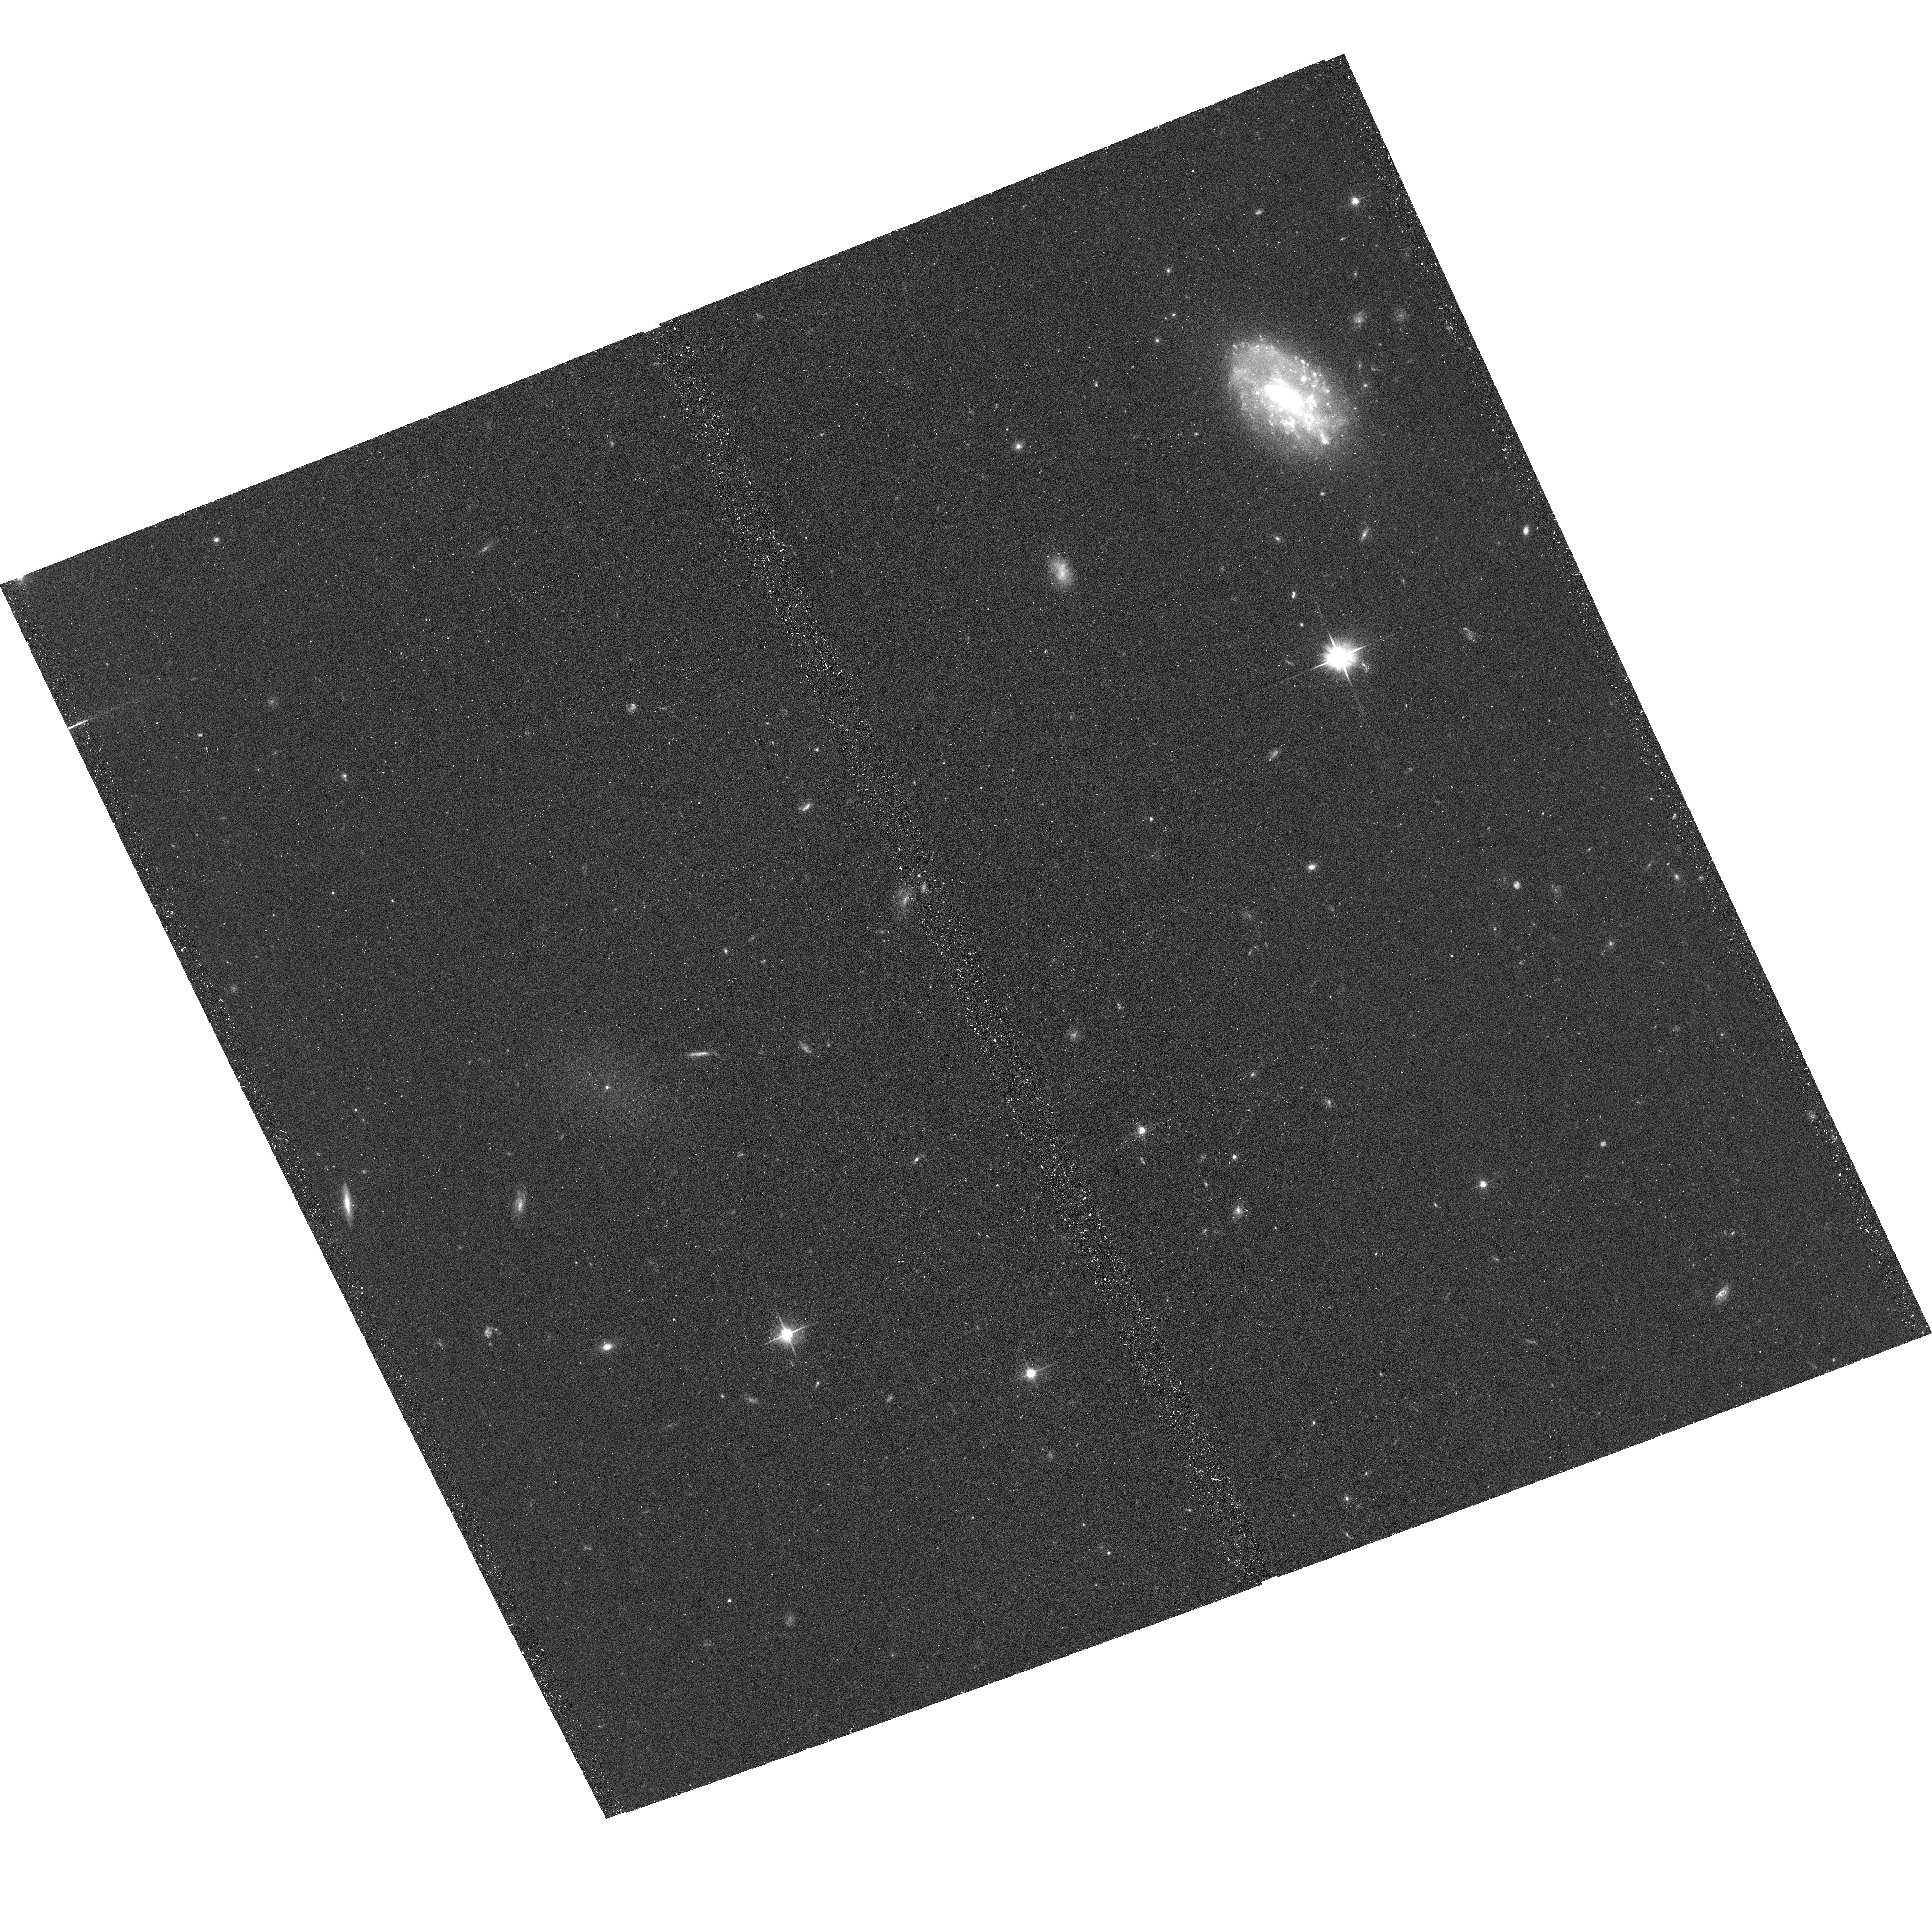
Target: NGC3384-DF1
Instrument: ACS/WFC
Filter: F606W
Exposure: 17 min
Observation ID: hst_14644_07_acs_wfc_f606w_jd5h07

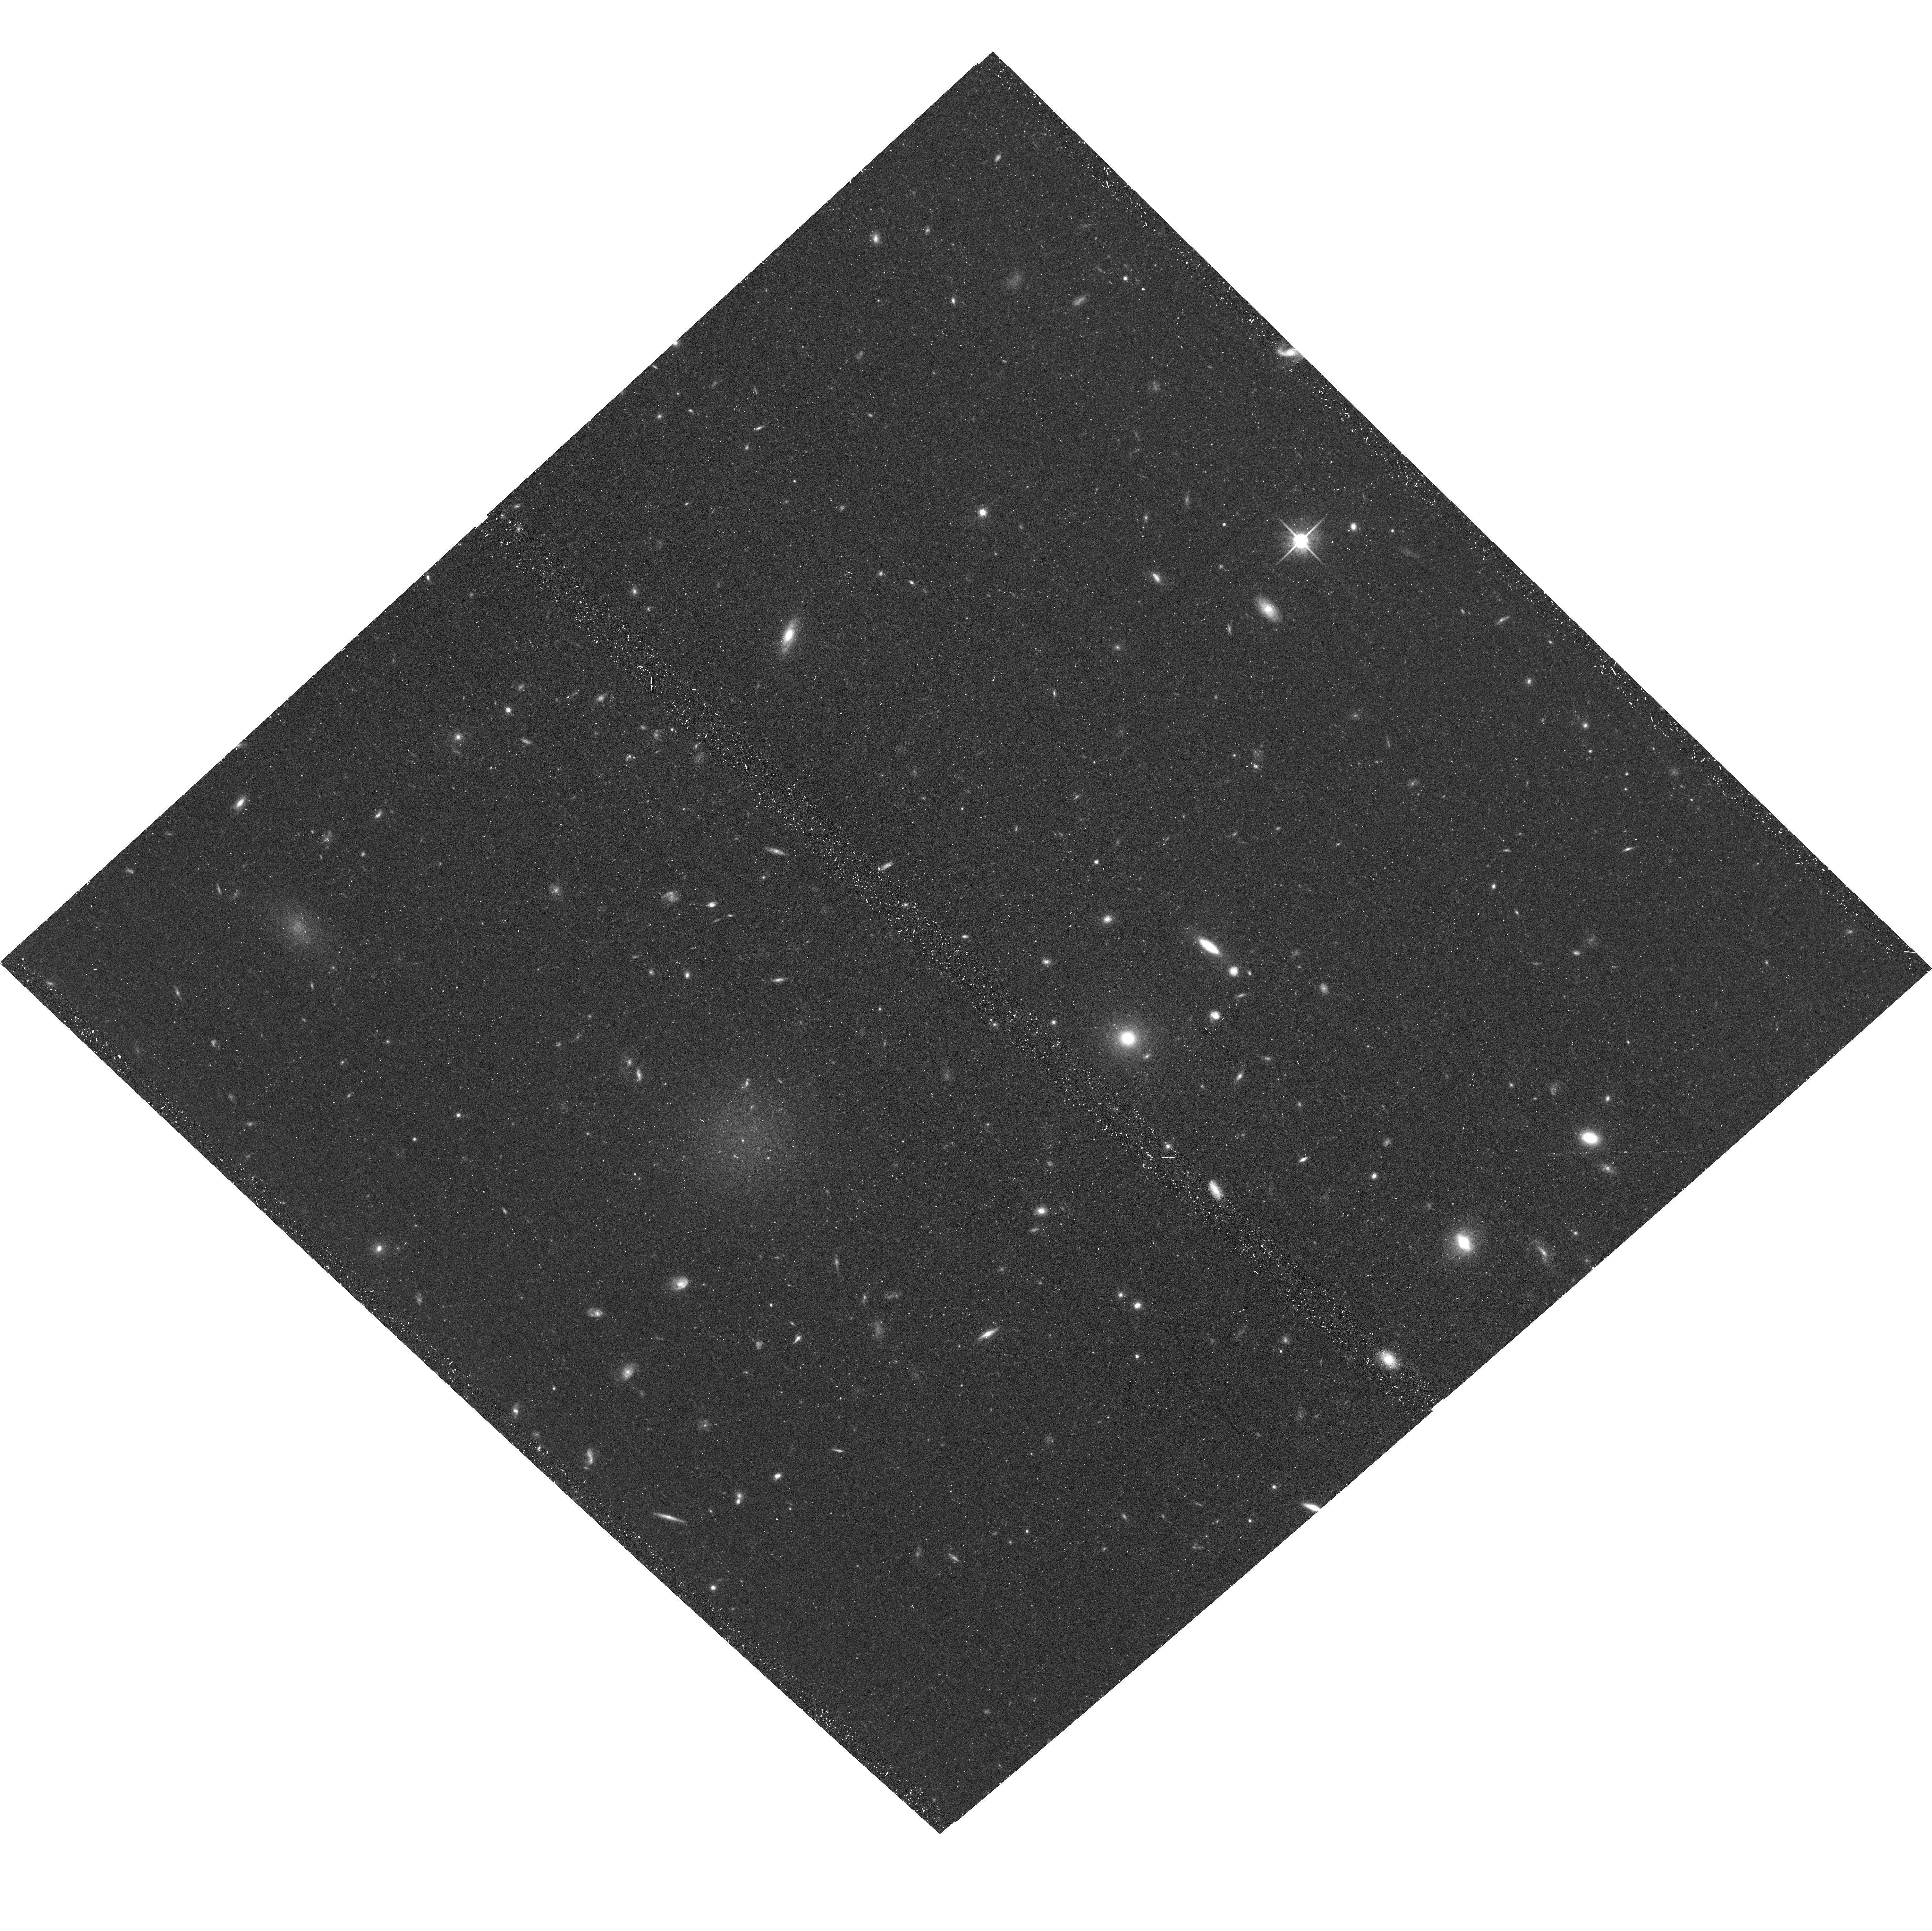
Target: NGC4258-DF2
Instrument: ACS/WFC
Filter: F814W
Exposure: 19 min
Observation ID: hst_14644_19_acs_wfc_f814w_jd5h19

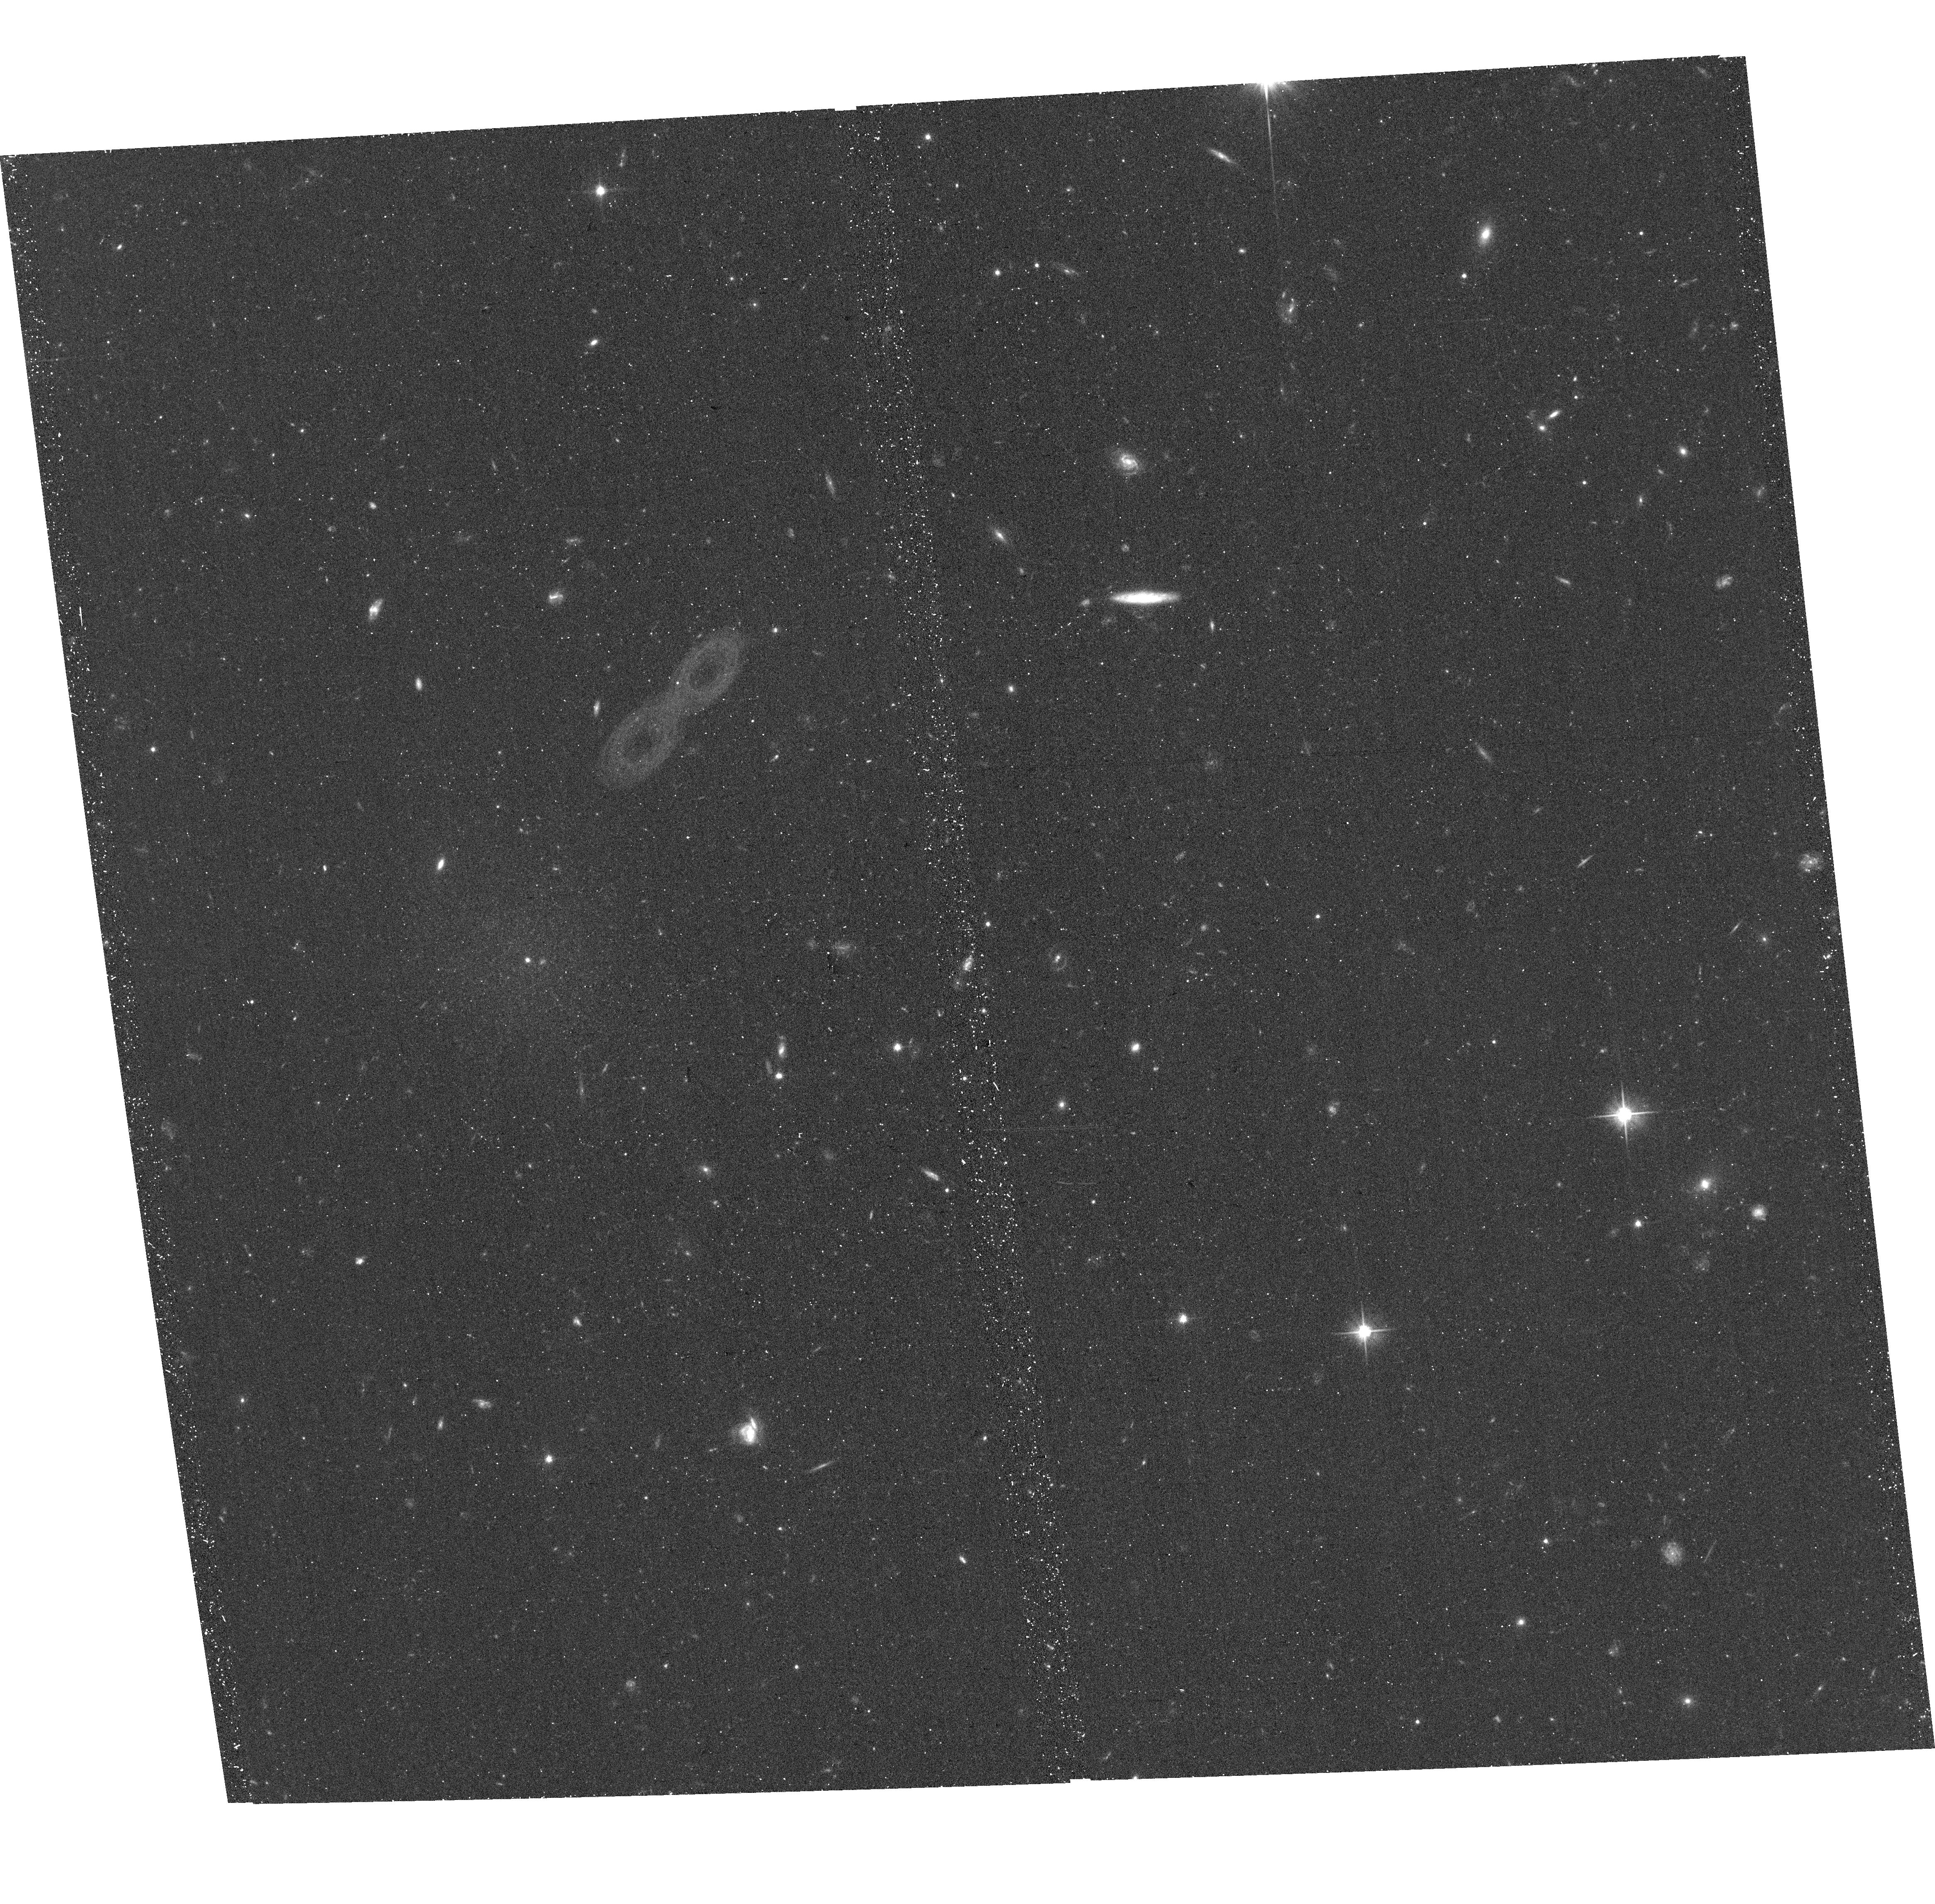
Target: NGC3384-DF5
Instrument: ACS/WFC
Filter: F606W
Exposure: 17 min
Observation ID: hst_14644_11_acs_wfc_f606w_jd5h11

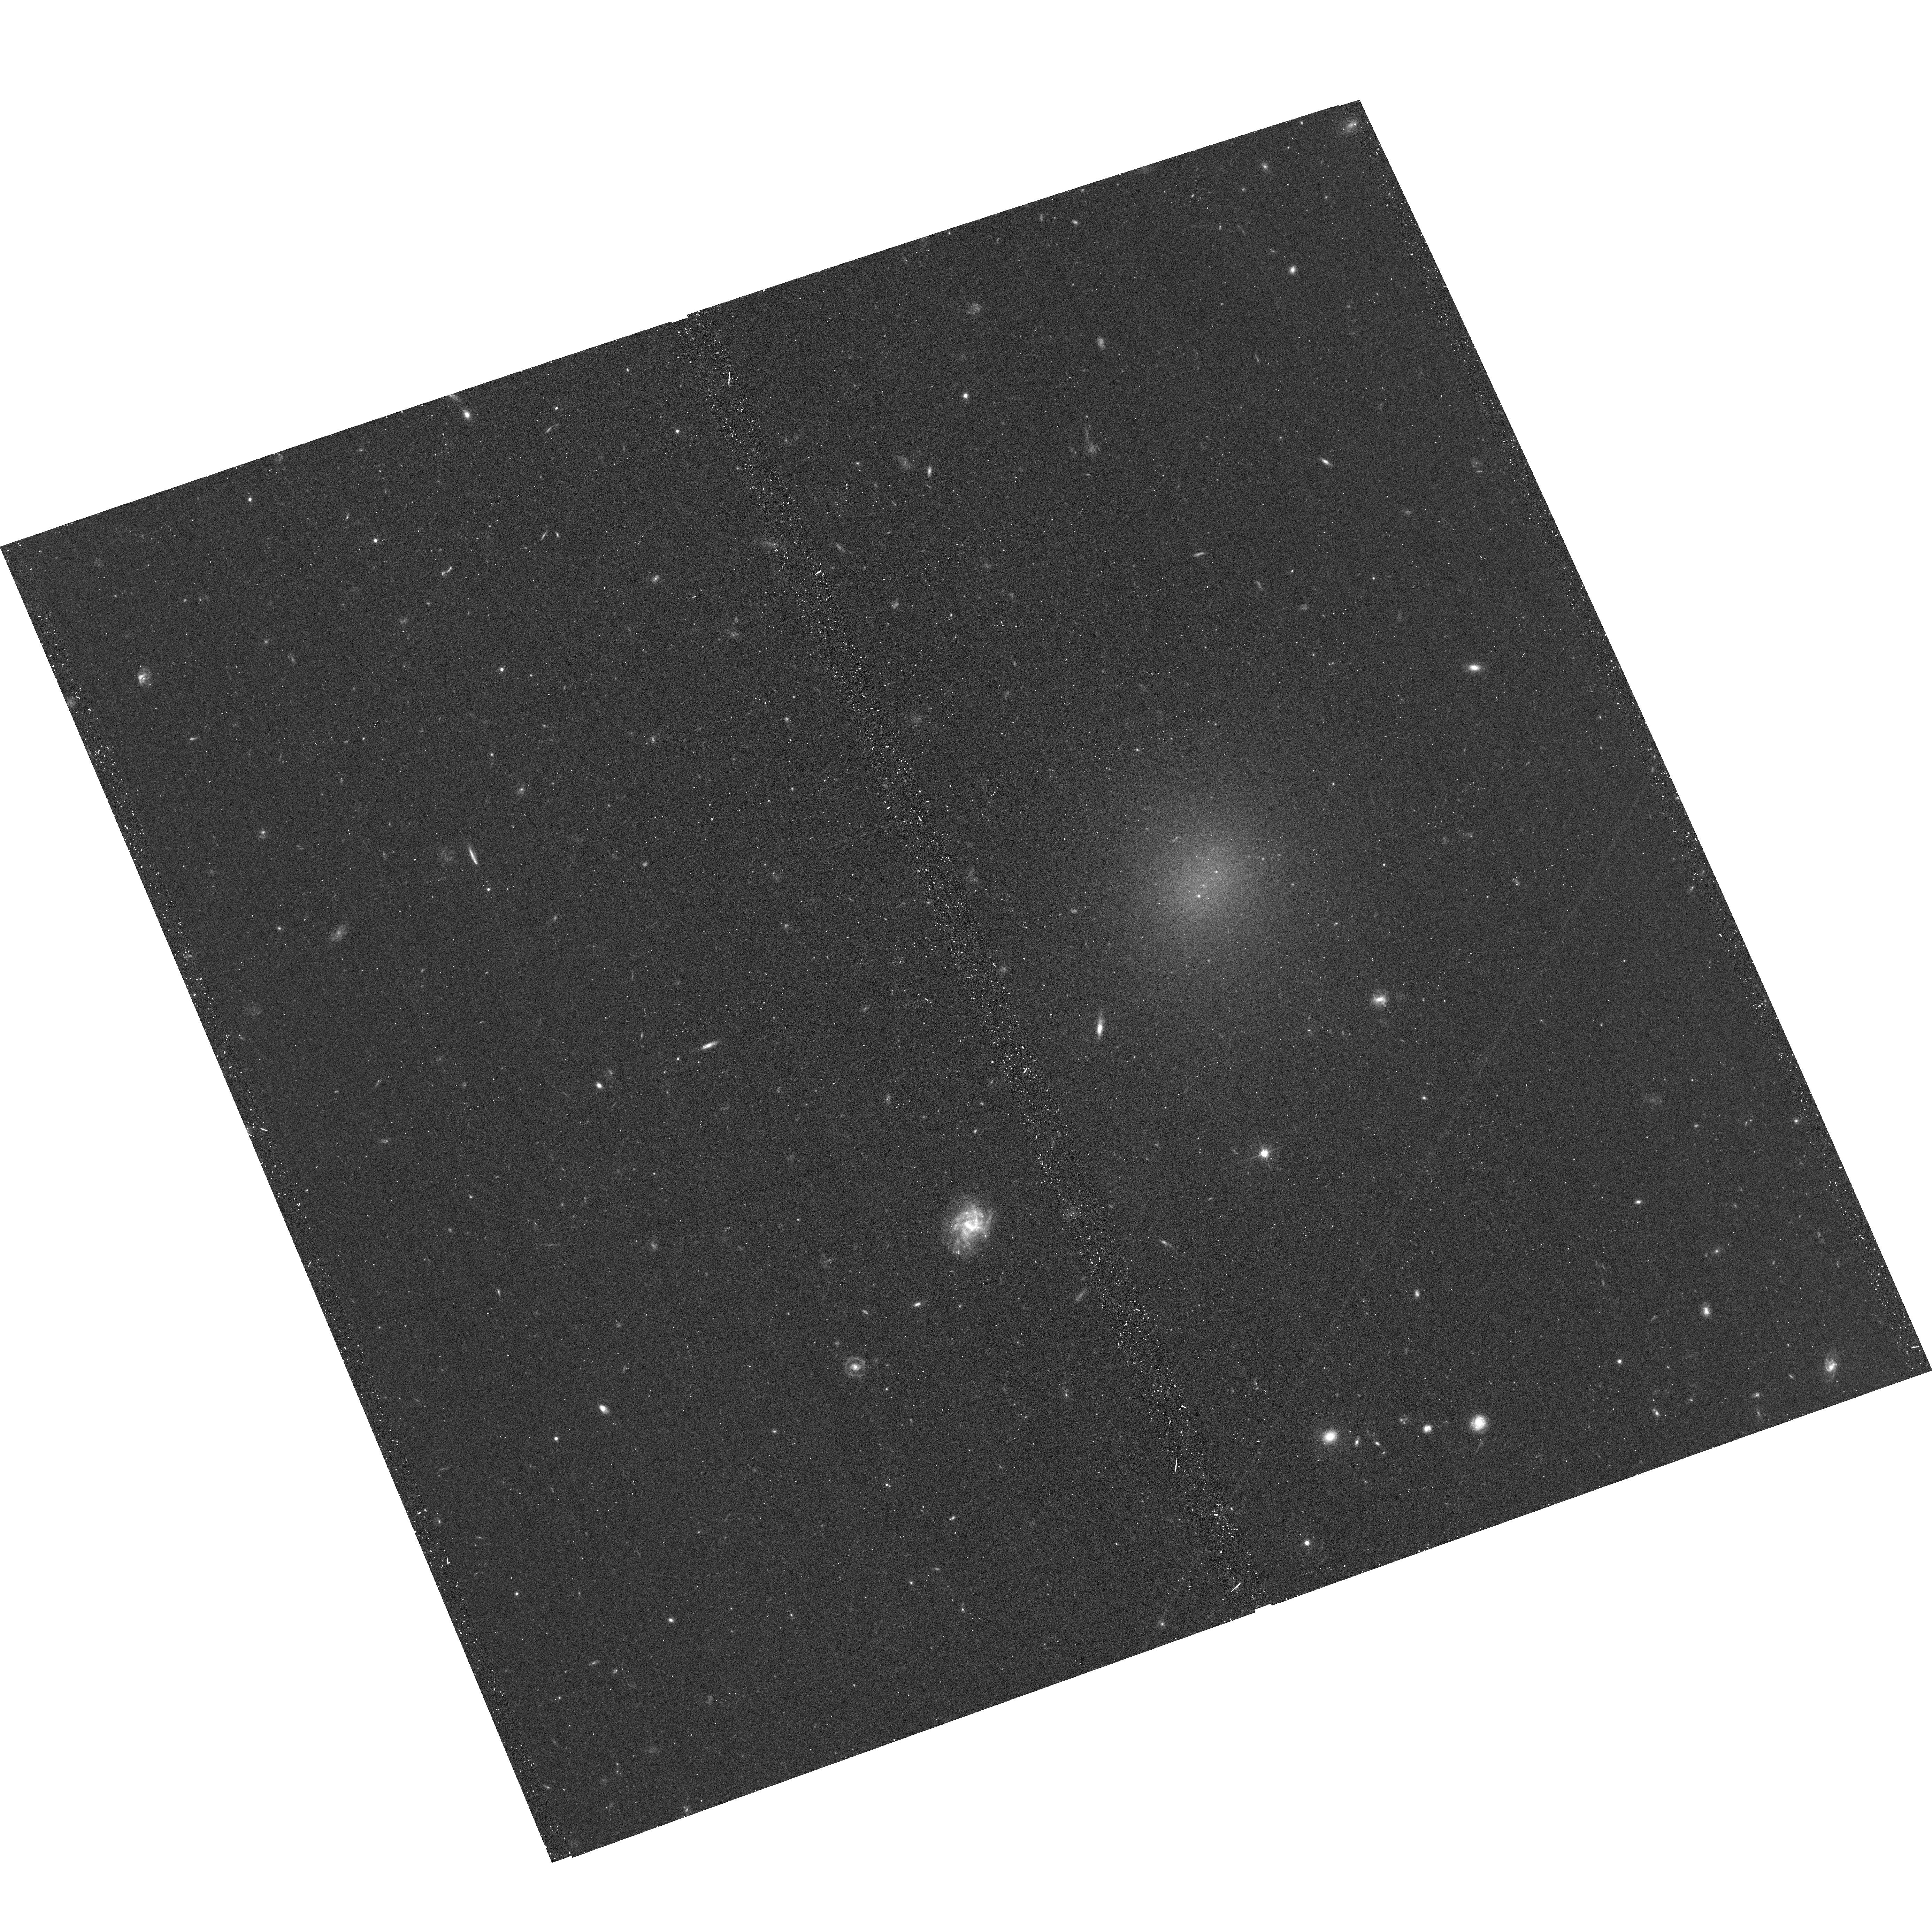
Target: NGC4258-DF1
Instrument: ACS/WFC
Filter: F606W
Exposure: 18 min
Observation ID: hst_14644_18_acs_wfc_f606w_jd5h18

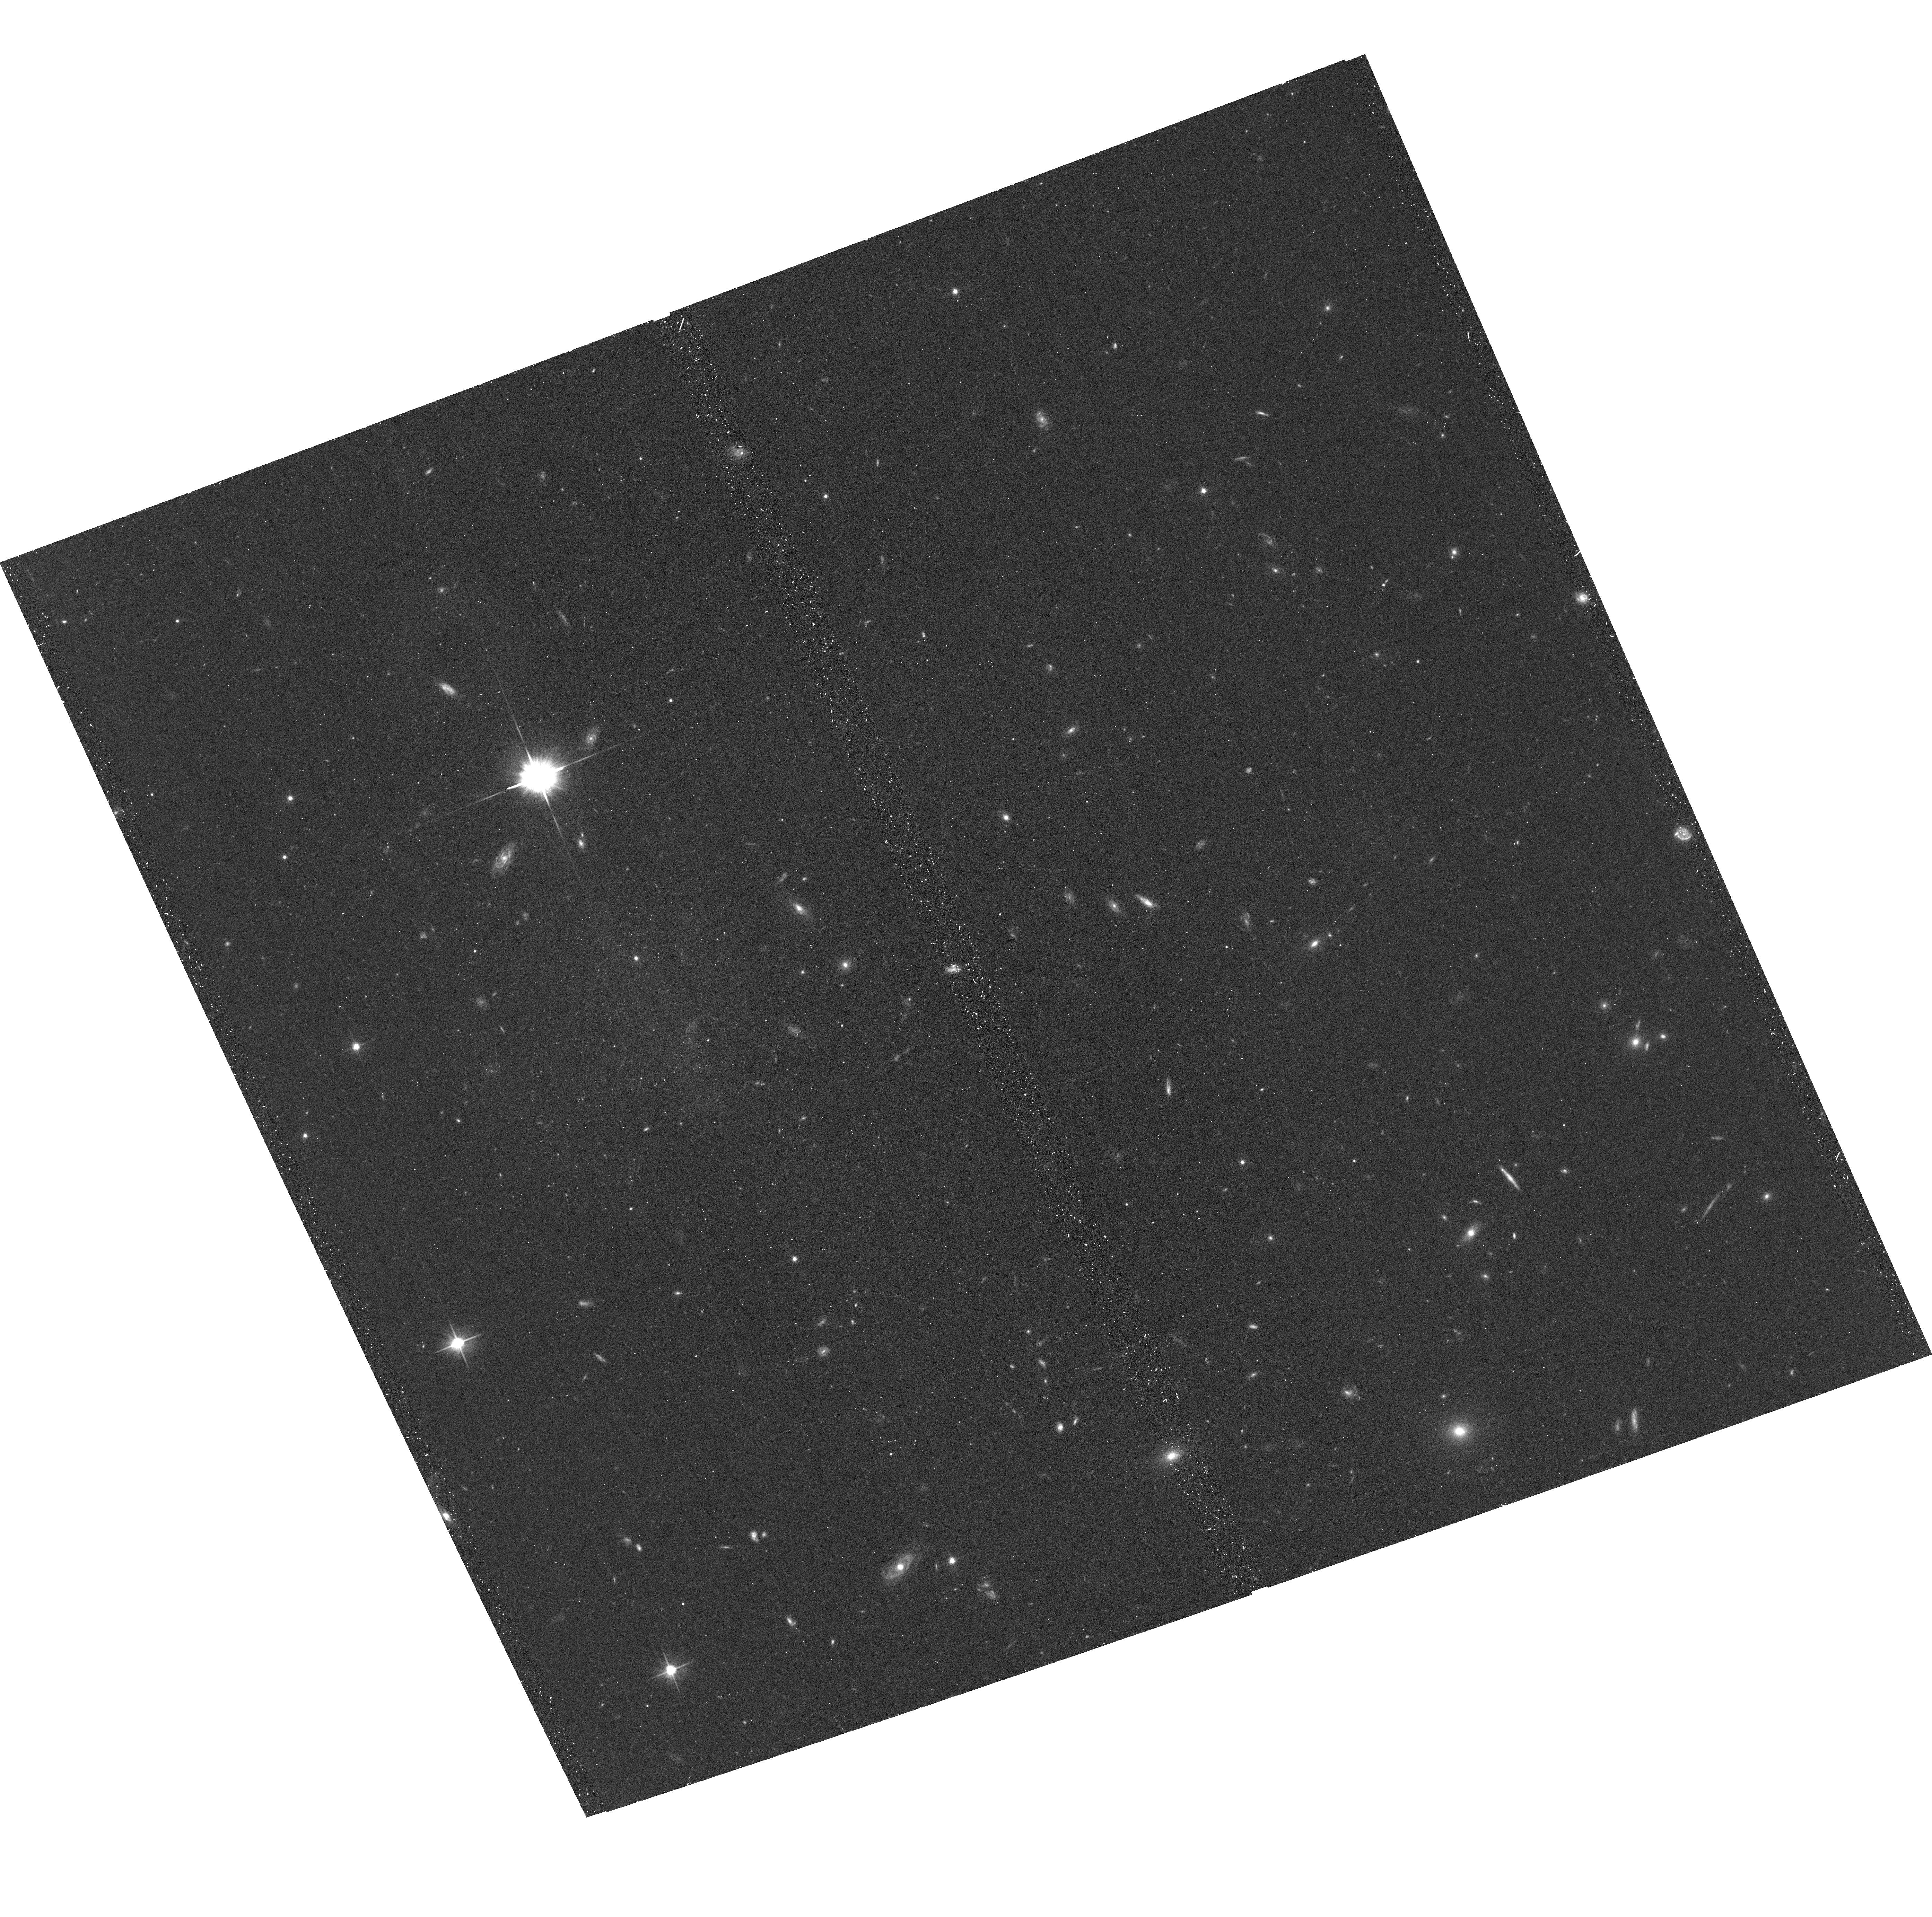
Target: NGC3384-DF6
Instrument: ACS/WFC
Filter: F606W
Exposure: 17 min
Observation ID: hst_14644_12_acs_wfc_f606w_jd5h12

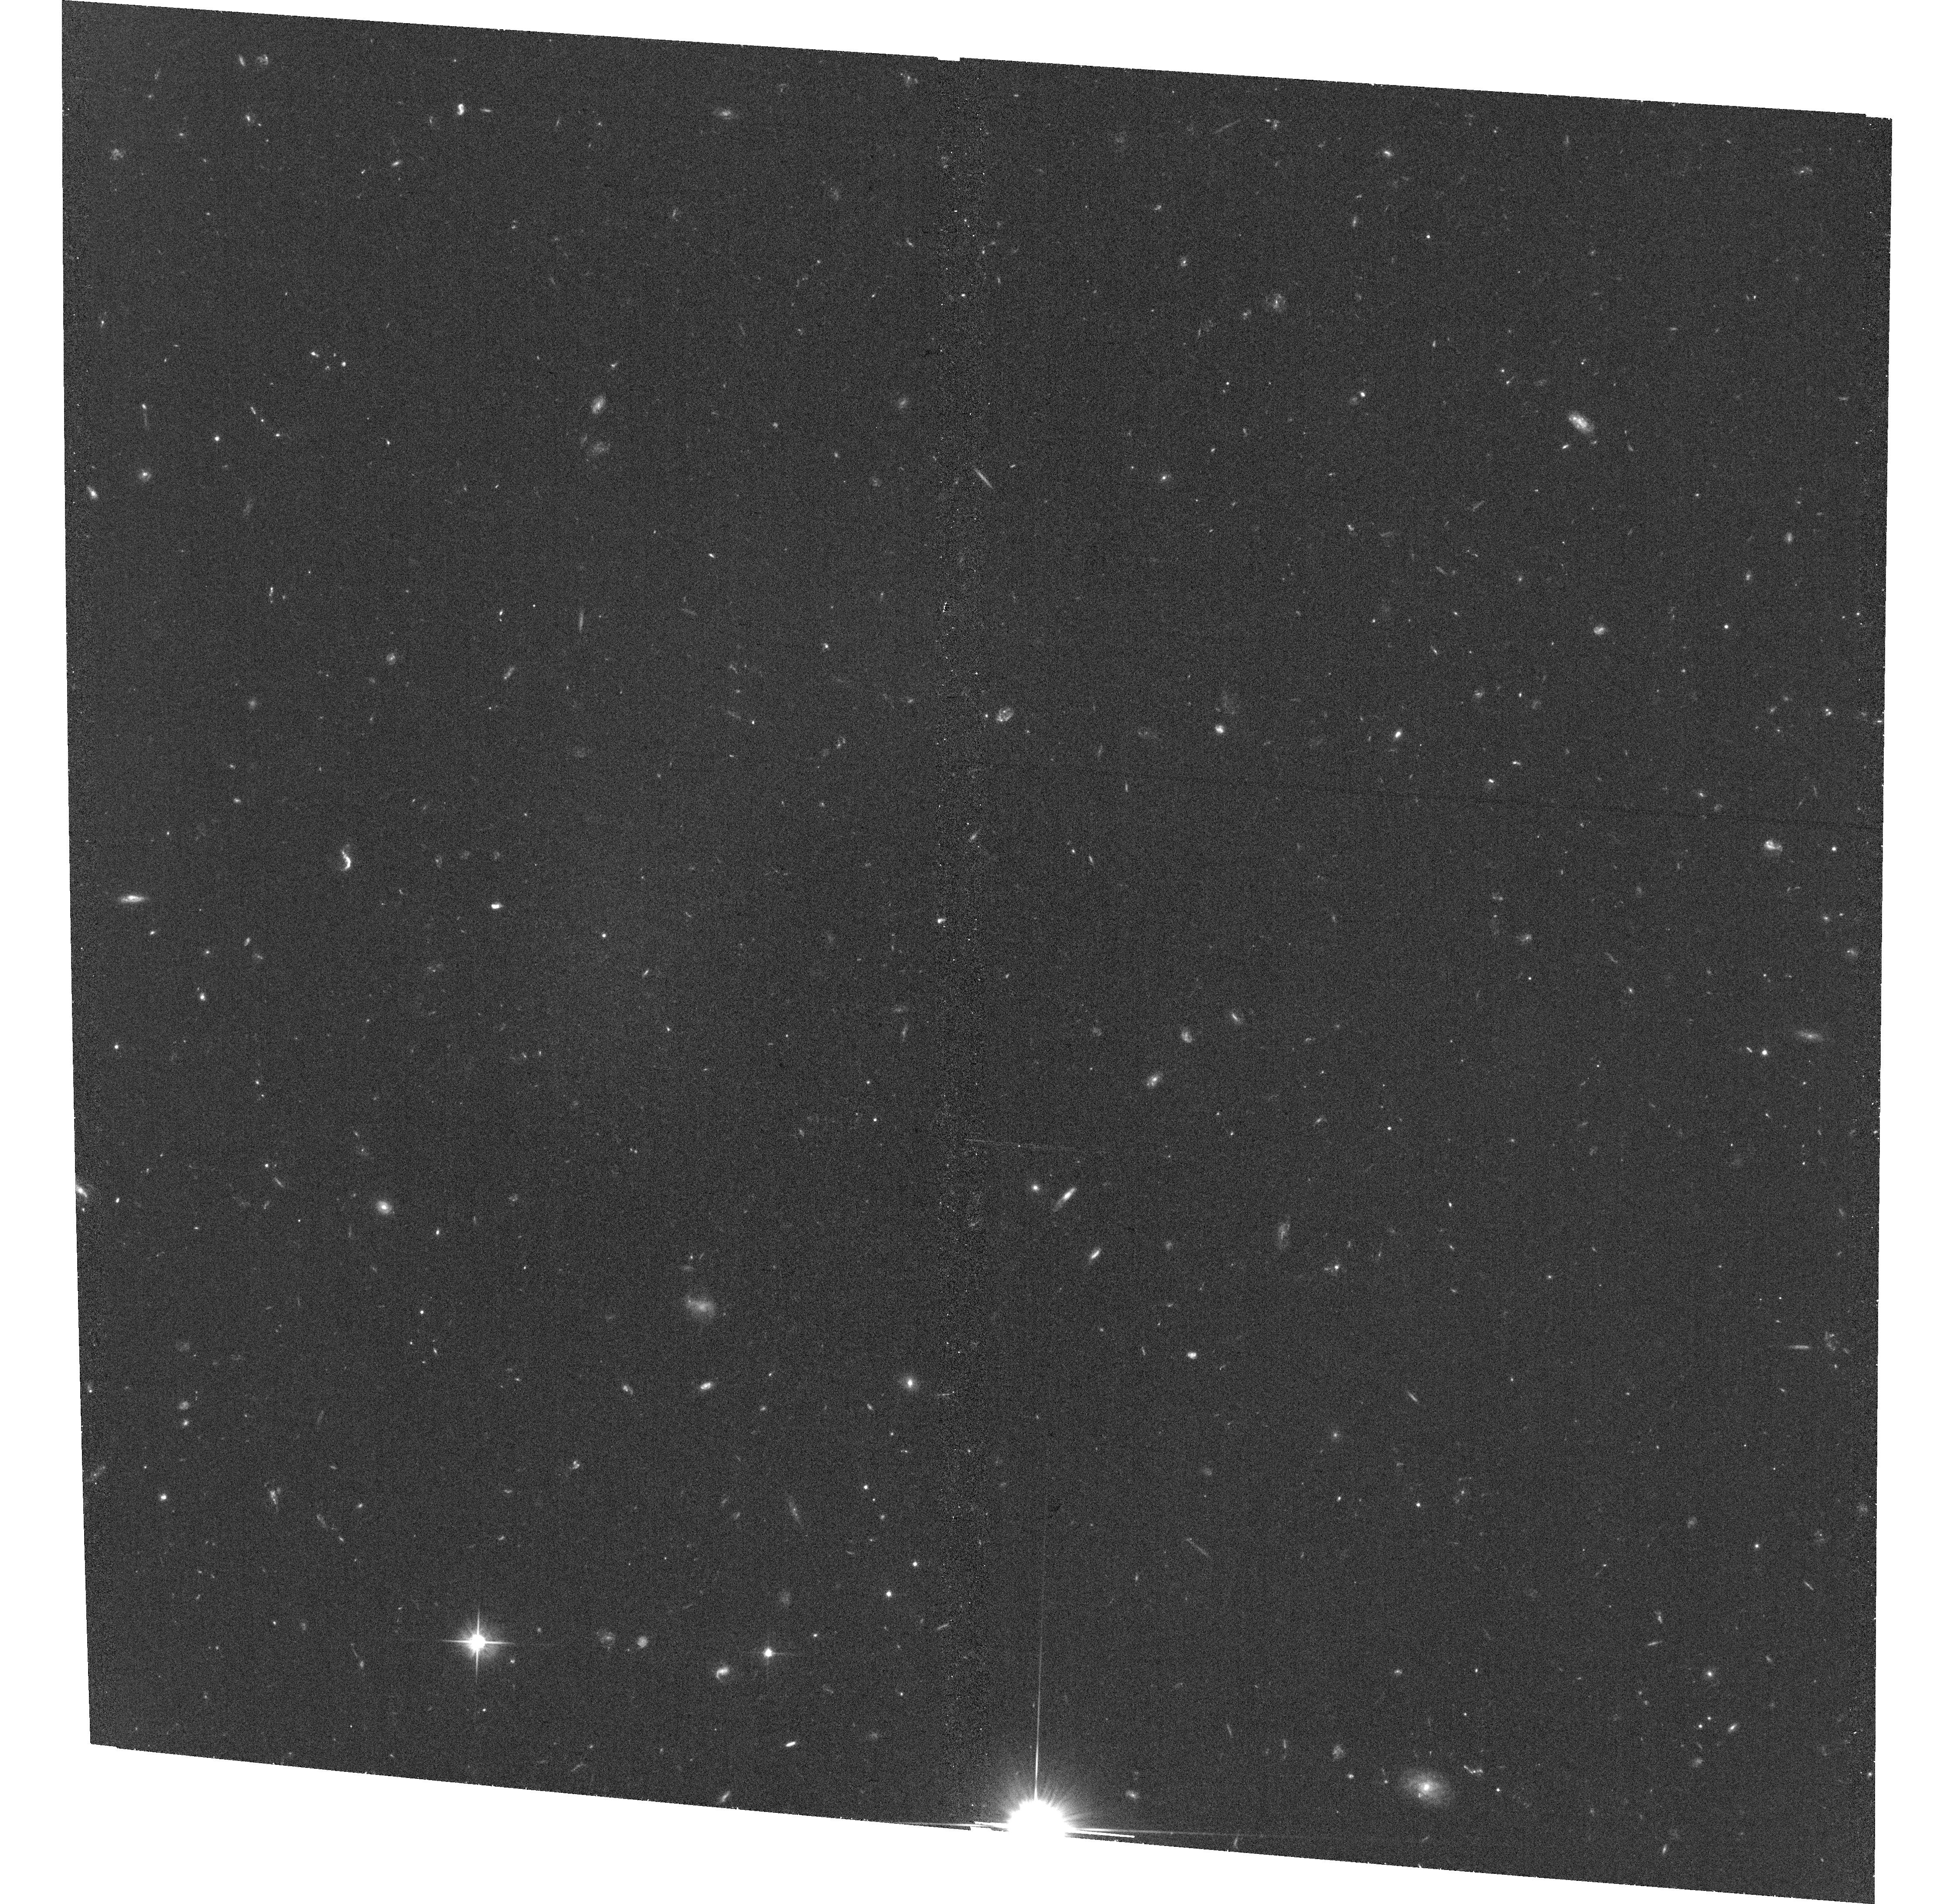
Target: NGC1052-DF1
Instrument: ACS/WFC
Filter: F606W
Exposure: 36 min
Observation ID: hst_14644_01_acs_wfc_f606w_jd5h01

Exploring the extremely low surface brightness sky: distances to 23 newly discovered objects in Dragonfly fields (PI: van Dokkum, Pieter)

We are obtaining deep, wide field images of nearby galaxies with the Dragonfly Telephoto Array. This telescope is optimized for low surface brightness imaging, and we are finding many low surface brightness objects in the Dragonfly fields. In Cycle 22 we obtained ACS imaging for 7 galaxies that we had discovered in a Dragonfly image of the galaxy M101. Unexpectedly, the ACS data show that only 3 of the galaxies are members of the M101 group, and the other 4 are very large "Ultra Diffuse Galaxies" (UDGs) at much greater distance. Building on our Cycle 22 program, here we request ACS imaging for 23 newly discovered low surface brightness objects in four Dragonfly fields centered on the galaxies NGC 1052, NGC 1084, NGC 3384, and NGC 4258. The immediate goals are to construct the satellite luminosity functions in these four fields and to constrain the number density of UDGs that are not in rich clusters. More generally, this complete sample of extremely low surface brightness objects provides the first systematic insight into galaxies whose brightness peaks at >25 mag/arcsec^2.